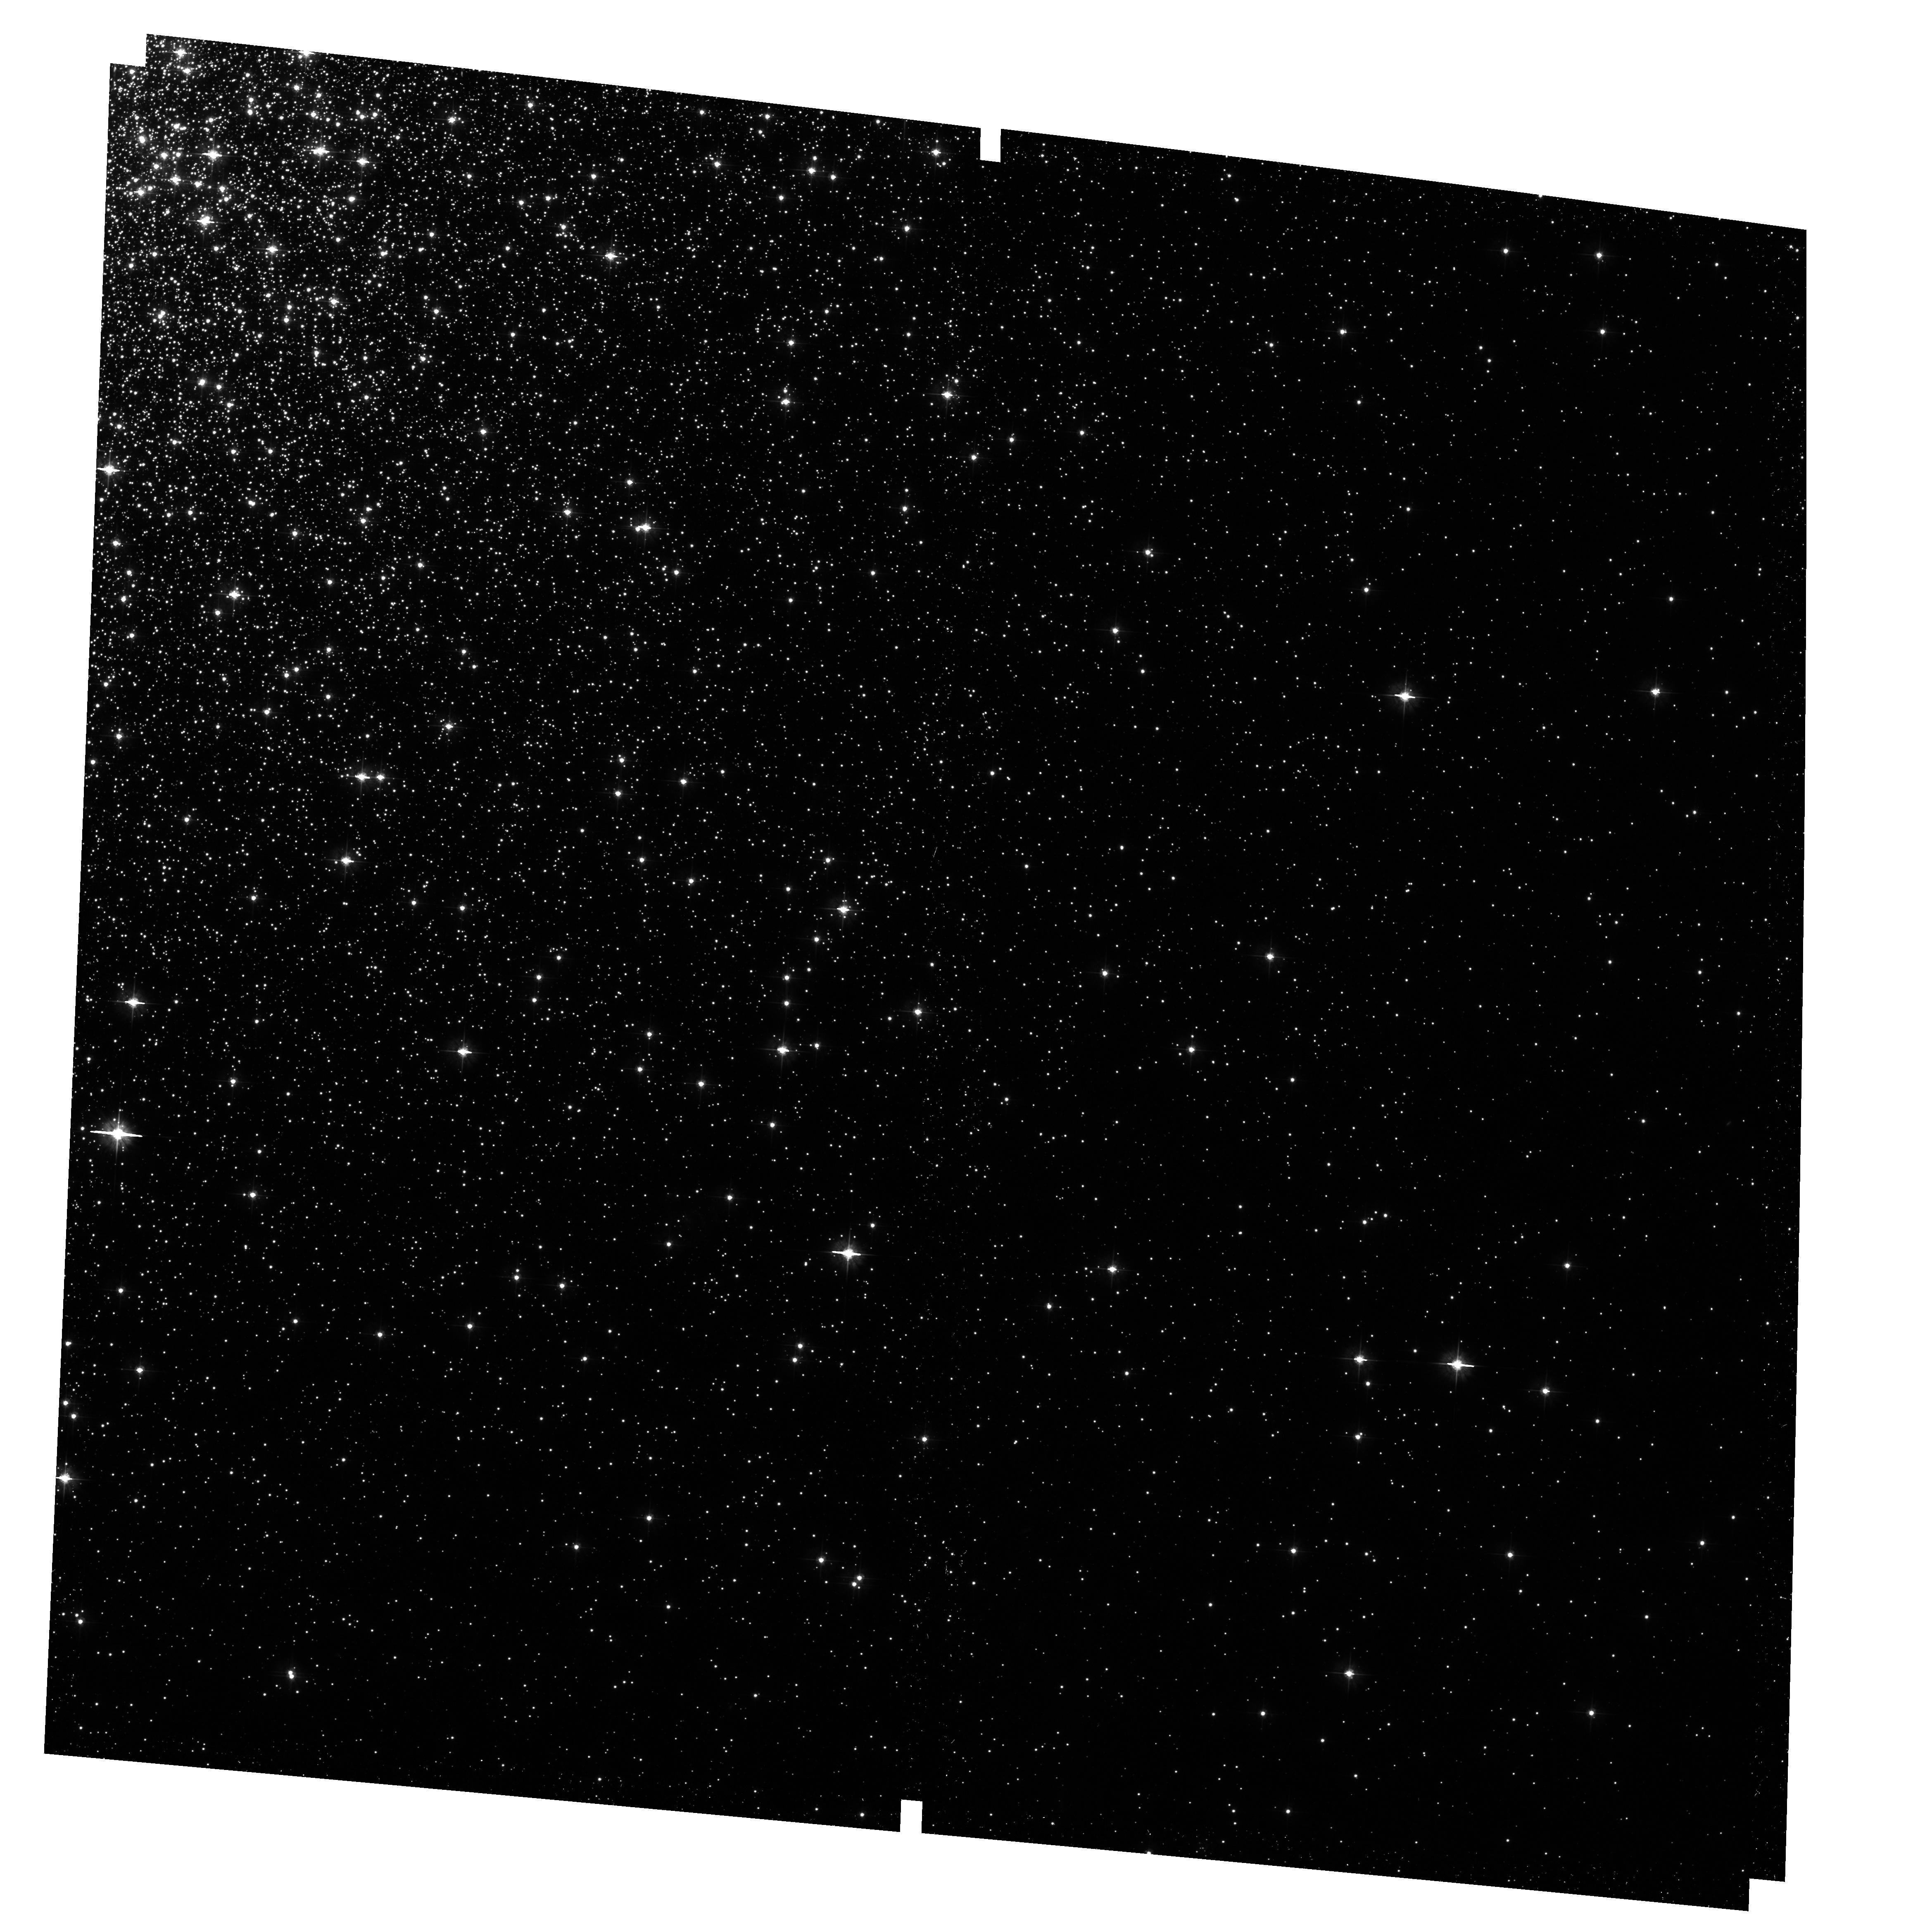
Target: NGC-2808-GO9899. Instrument: ACS/WFC. Filter: F475W. Exposure: 12 min. Observation ID: hst_10922_11_acs_wfc_f475w_j9oy11

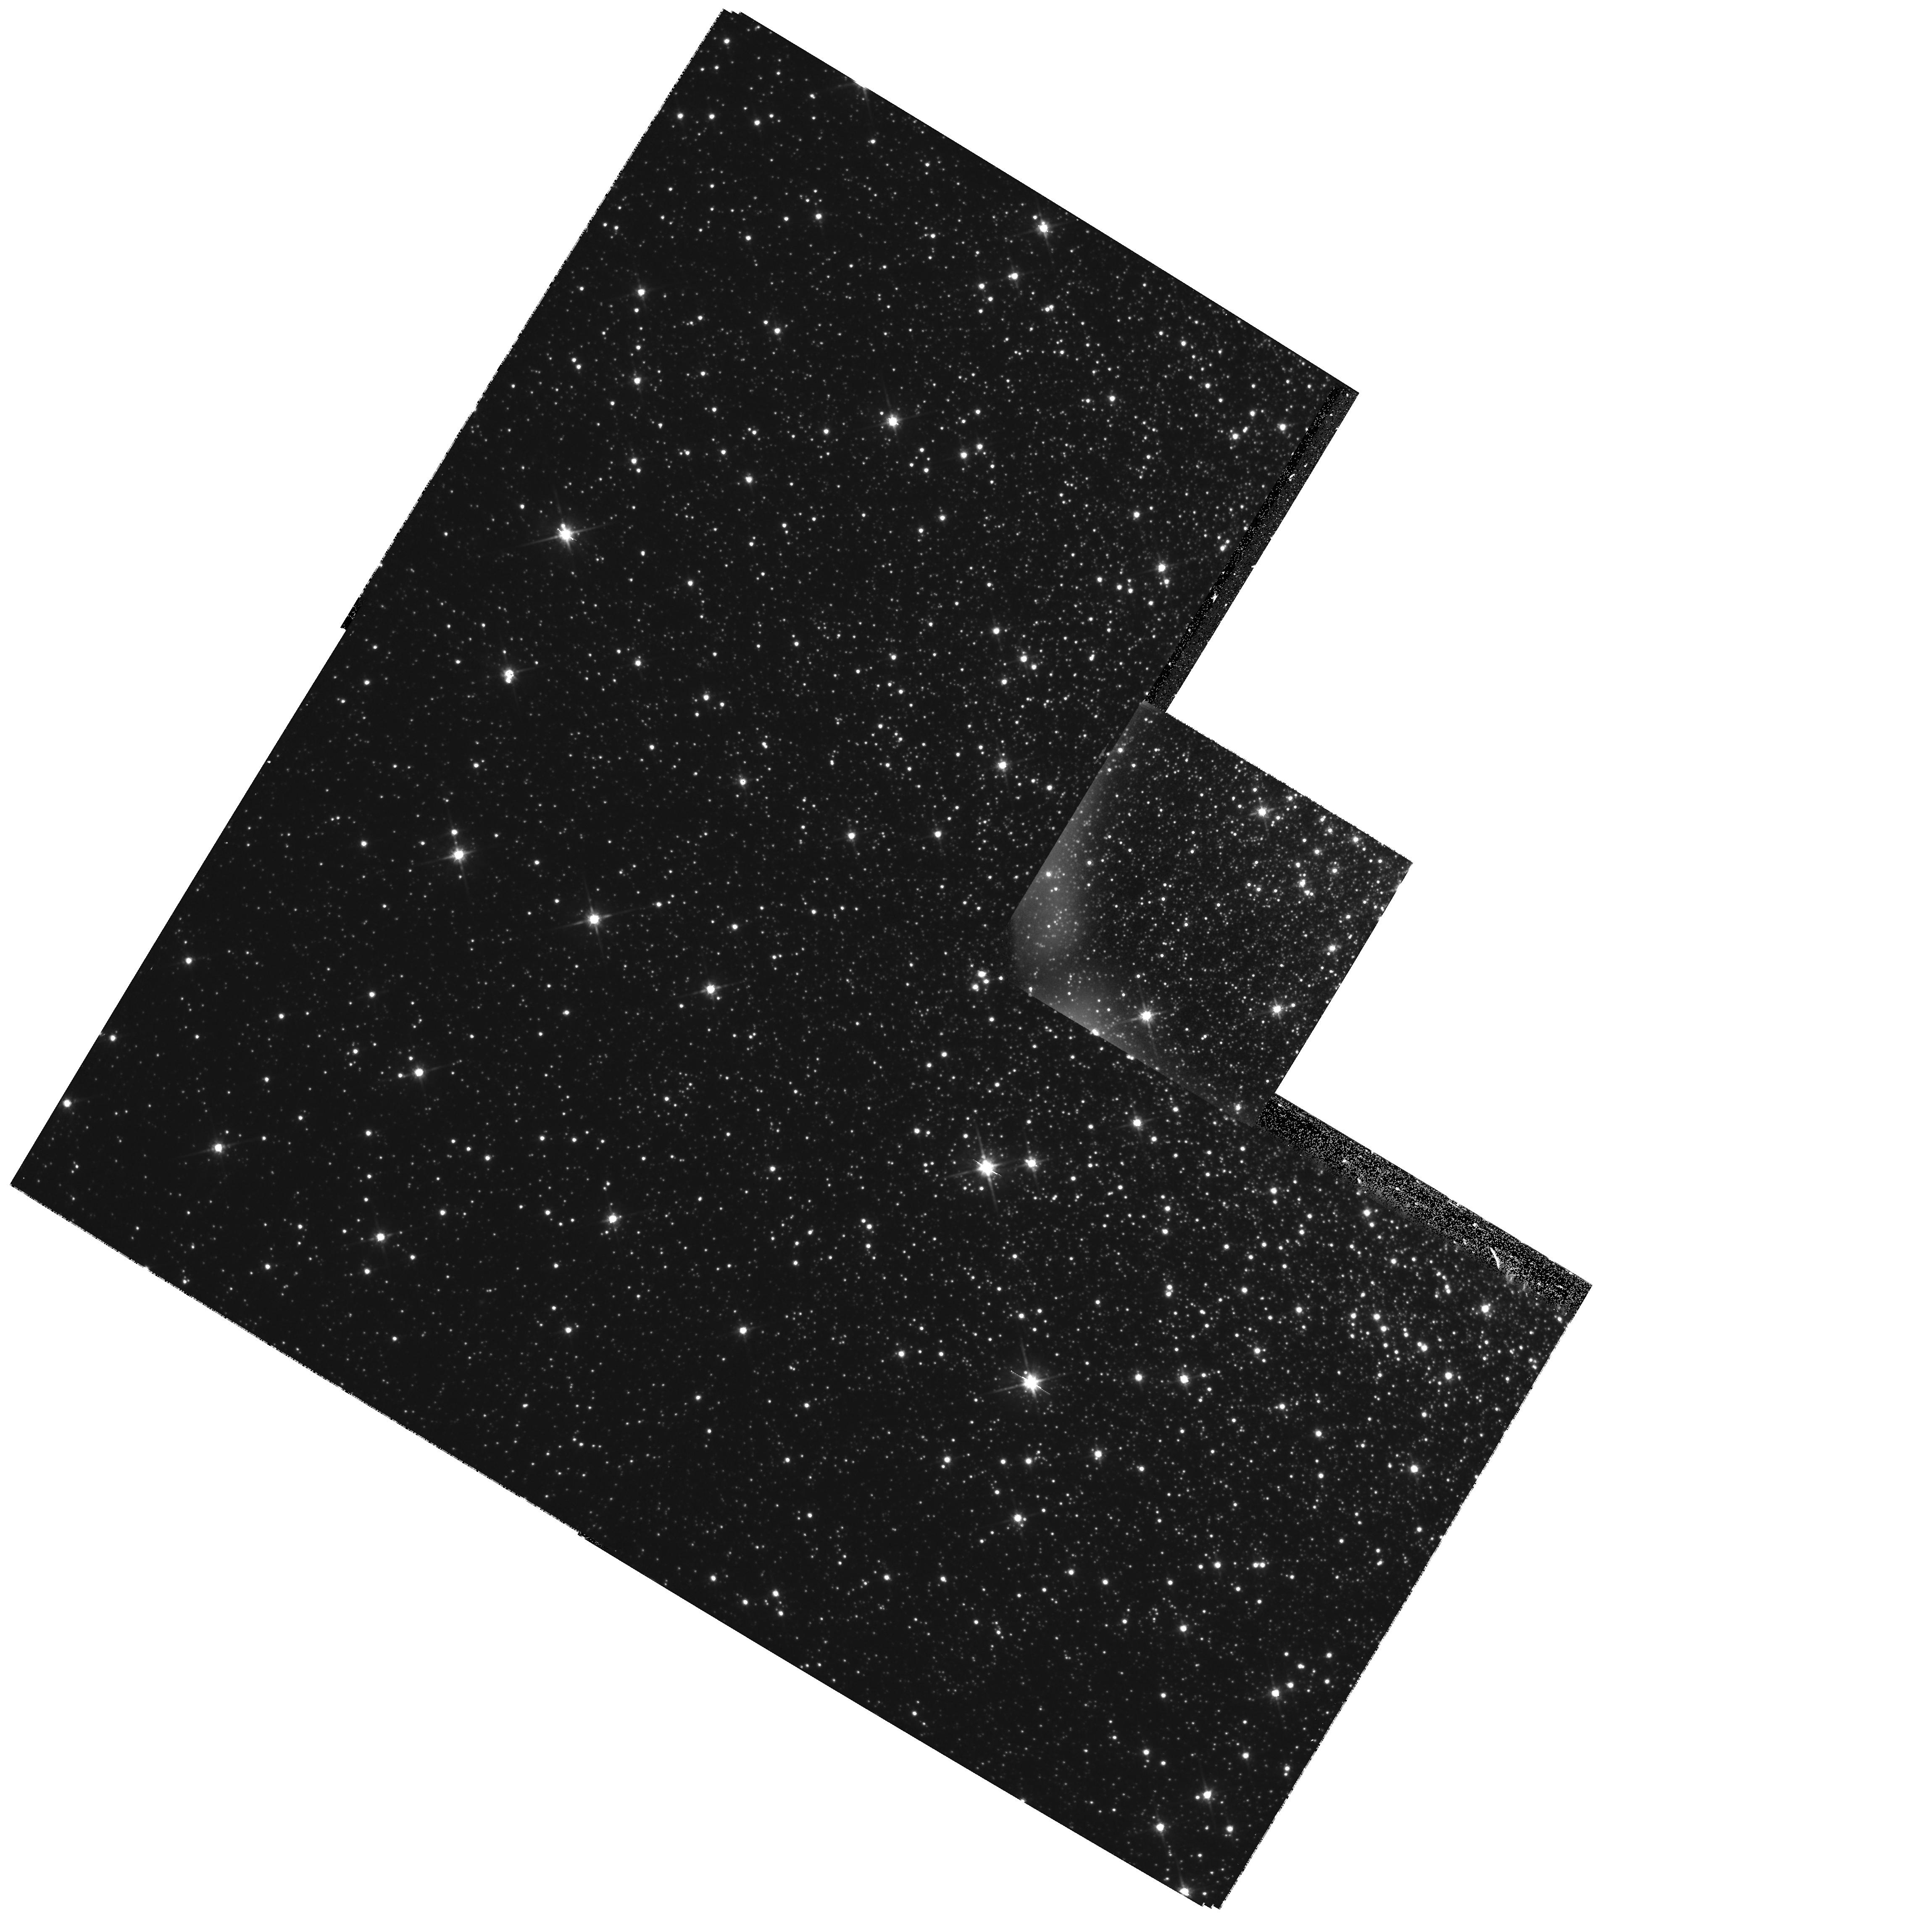
Target: MESSIER-054-WFPC2. Instrument: WFPC2/PC. Filter: F814W. Exposure: 25 min. Observation ID: hst_10922_15_wfpc2_pc_f814w_u9oy15

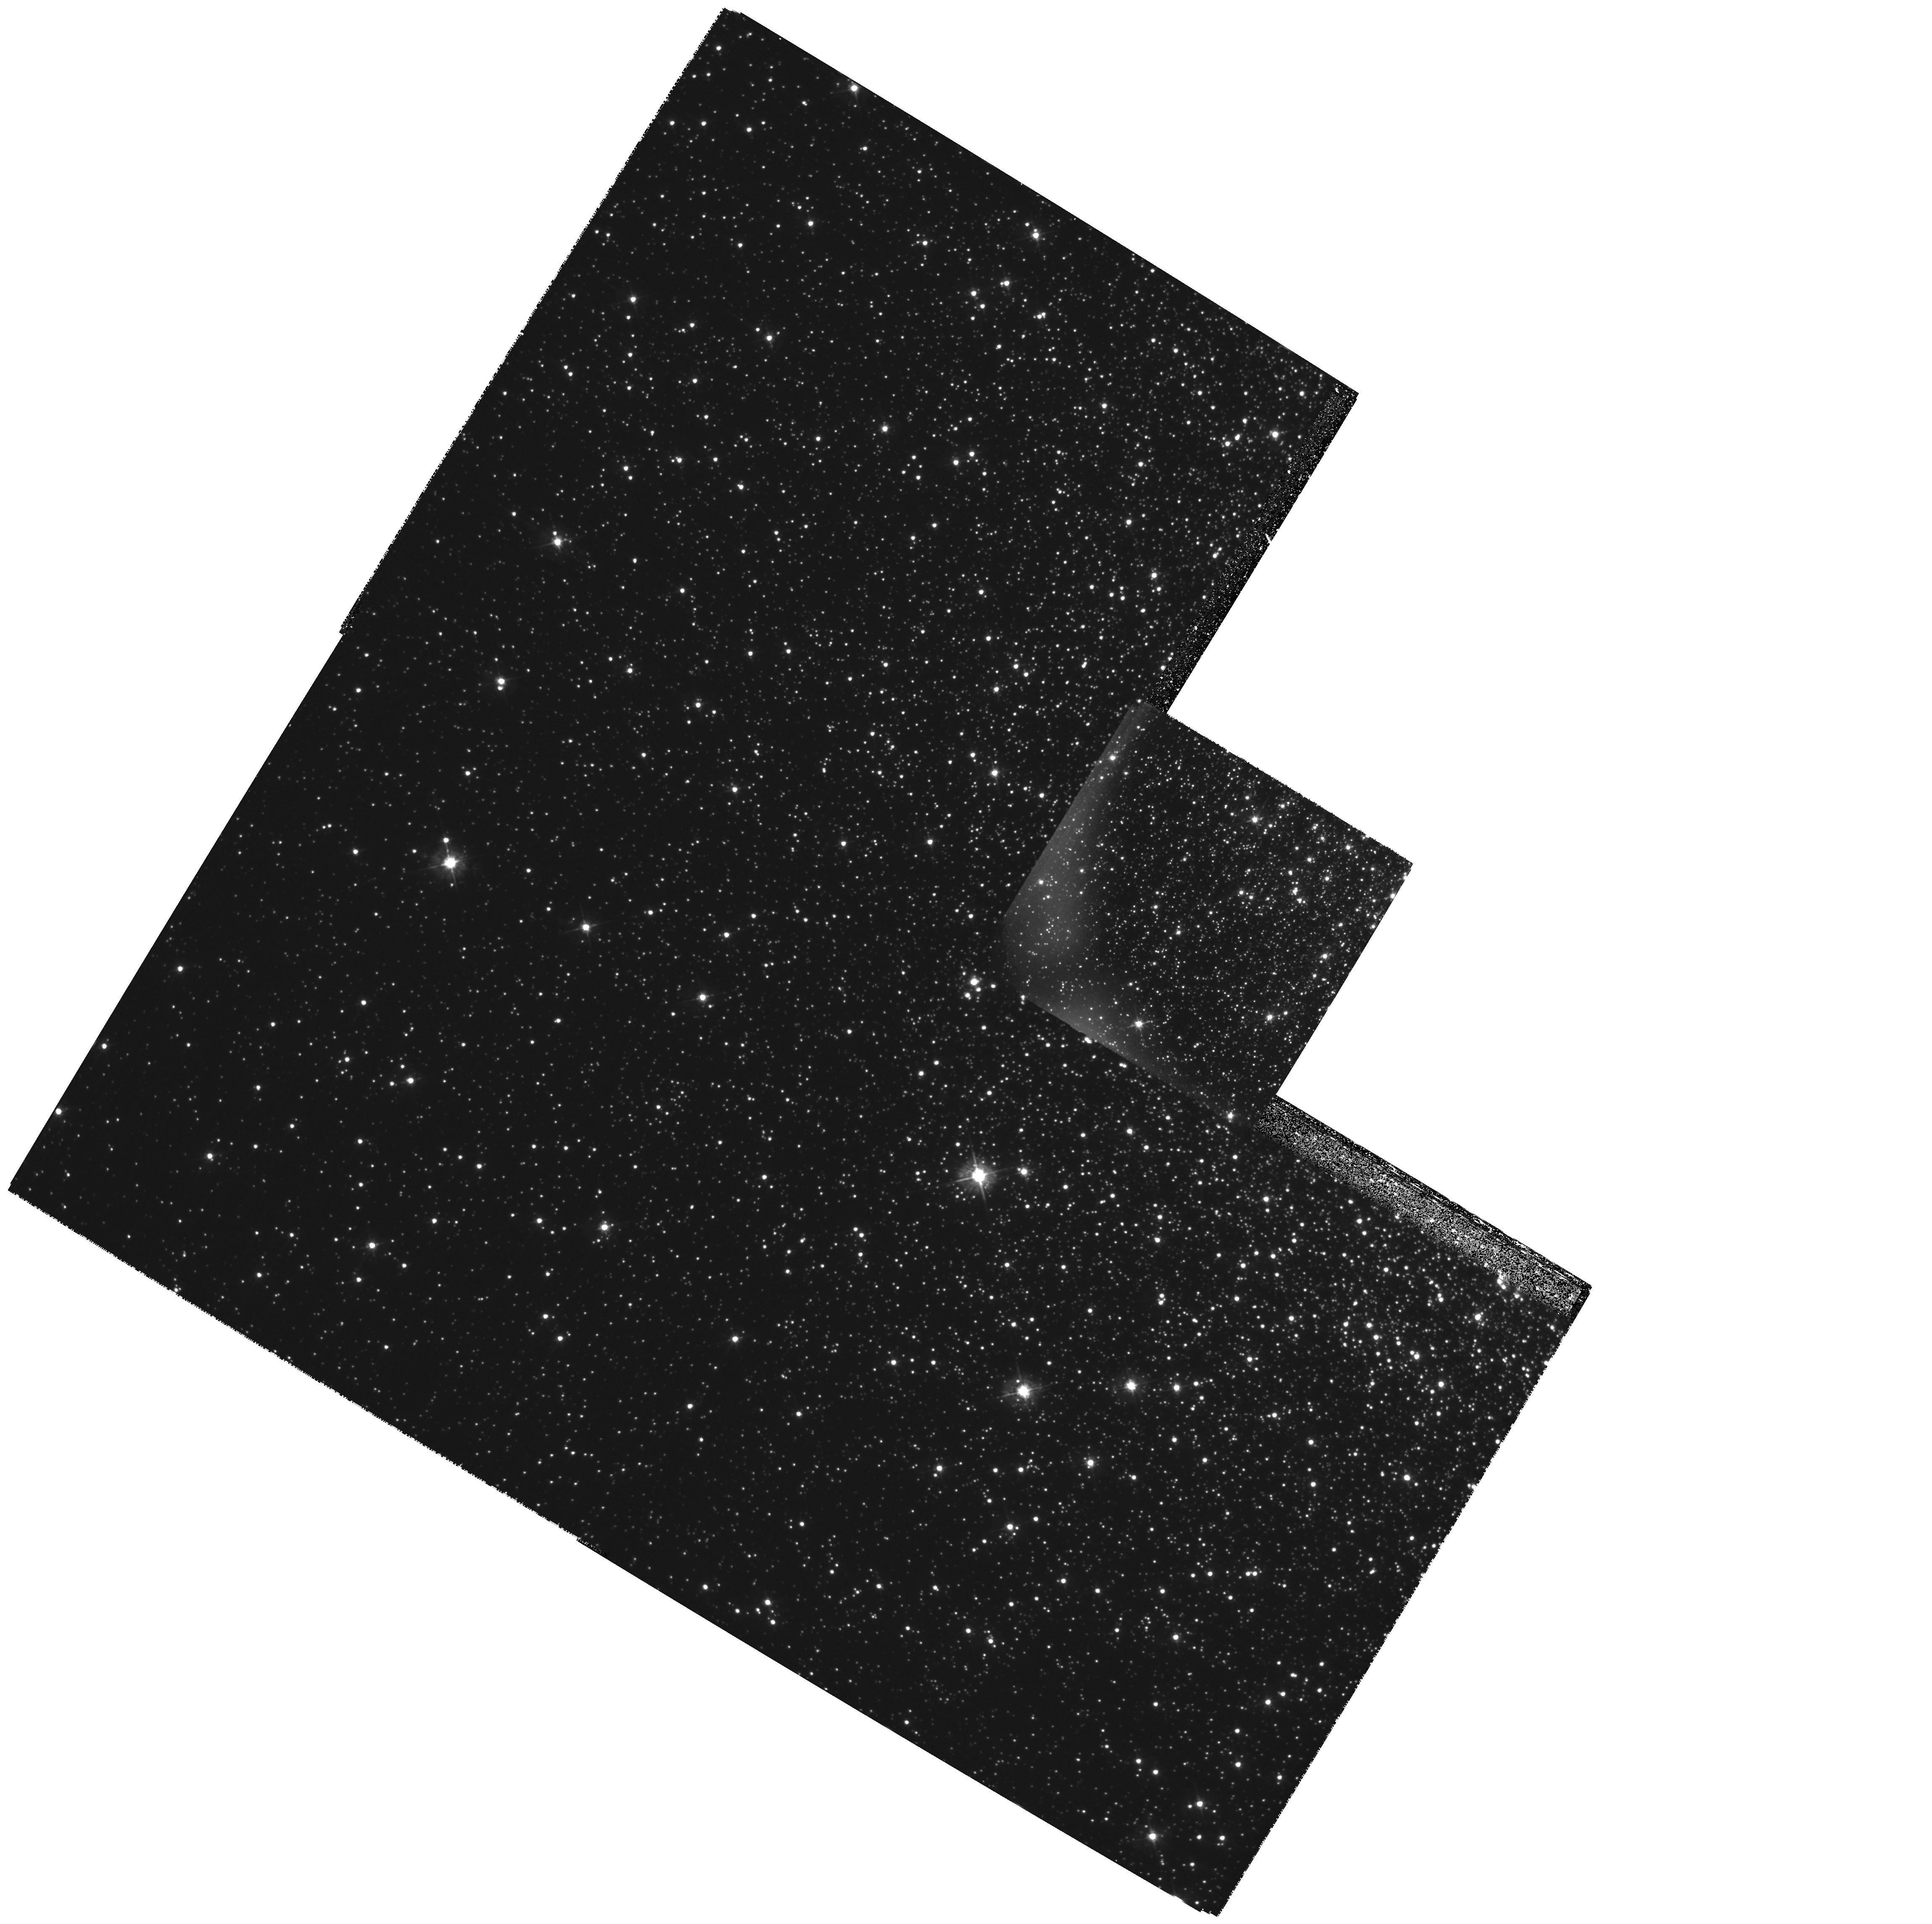
Target: MESSIER-054-WFPC2. Instrument: WFPC2/PC. Filter: F450W. Exposure: 1.2 h. Observation ID: hst_10922_14_wfpc2_pc_f450w_u9oy14

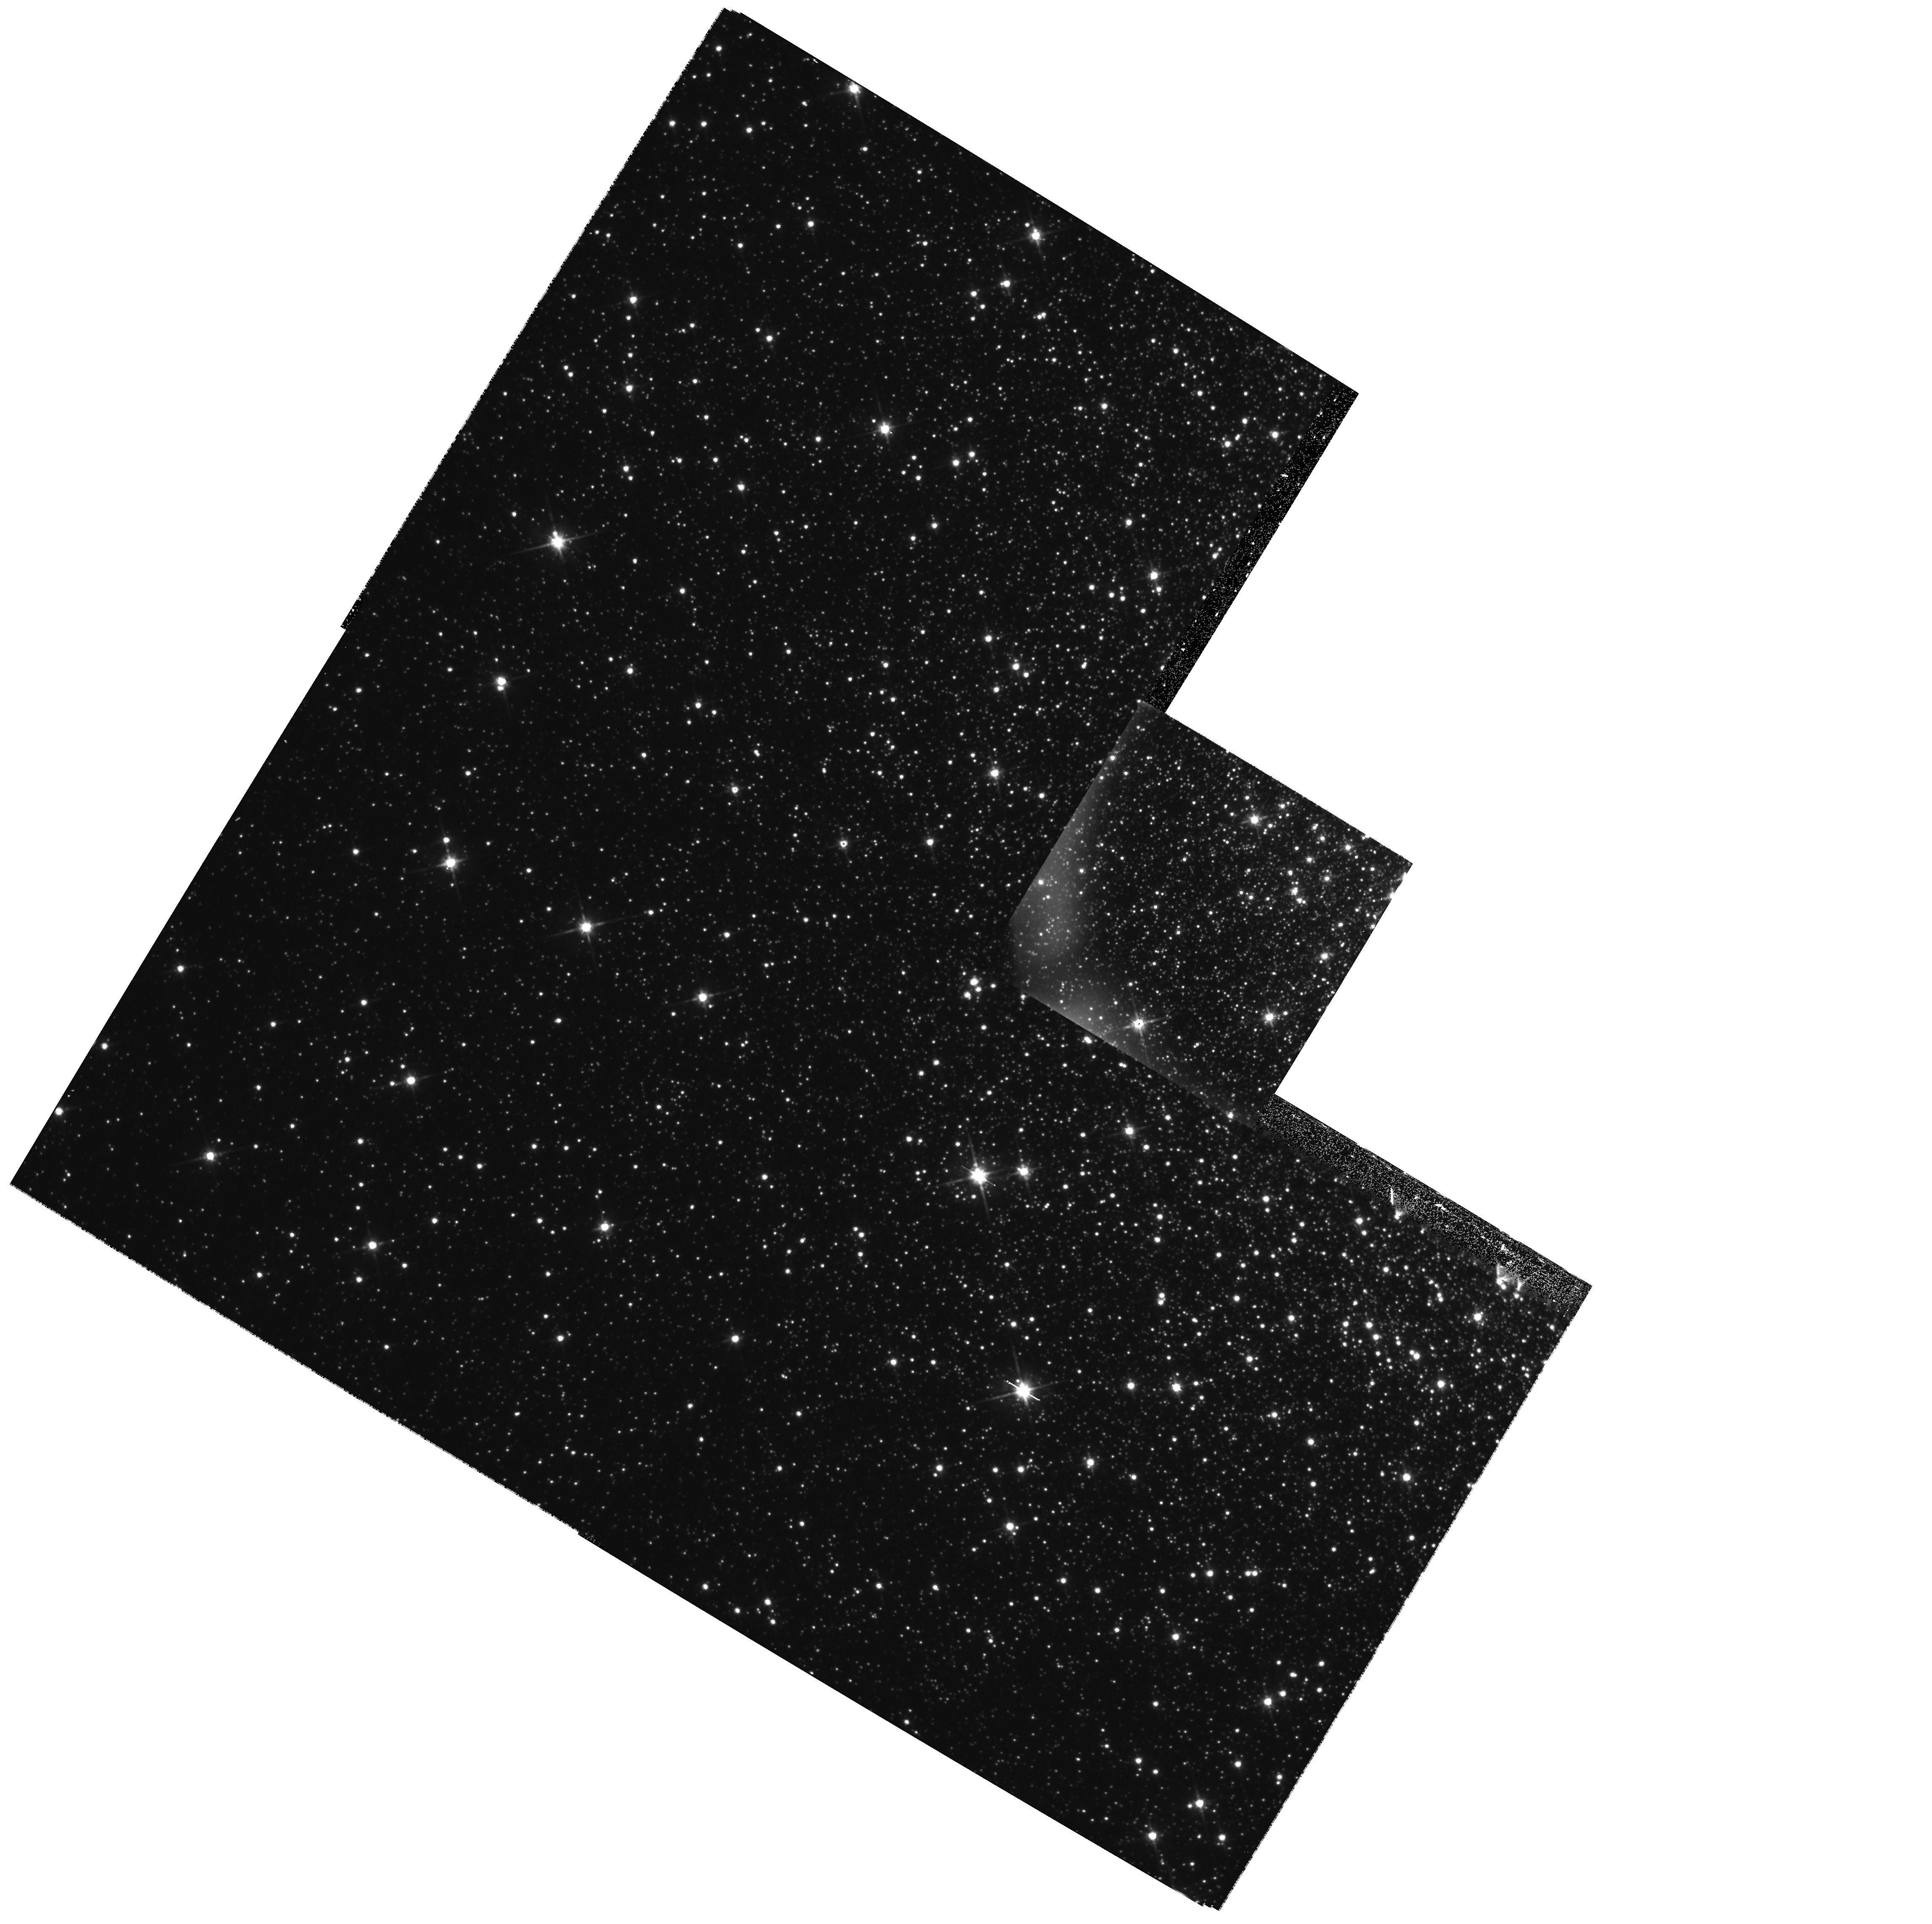
Target: MESSIER-054-WFPC2. Instrument: WFPC2/PC. Filter: F814W. Exposure: 25 min. Observation ID: hst_10922_14_wfpc2_pc_f814w_u9oy14

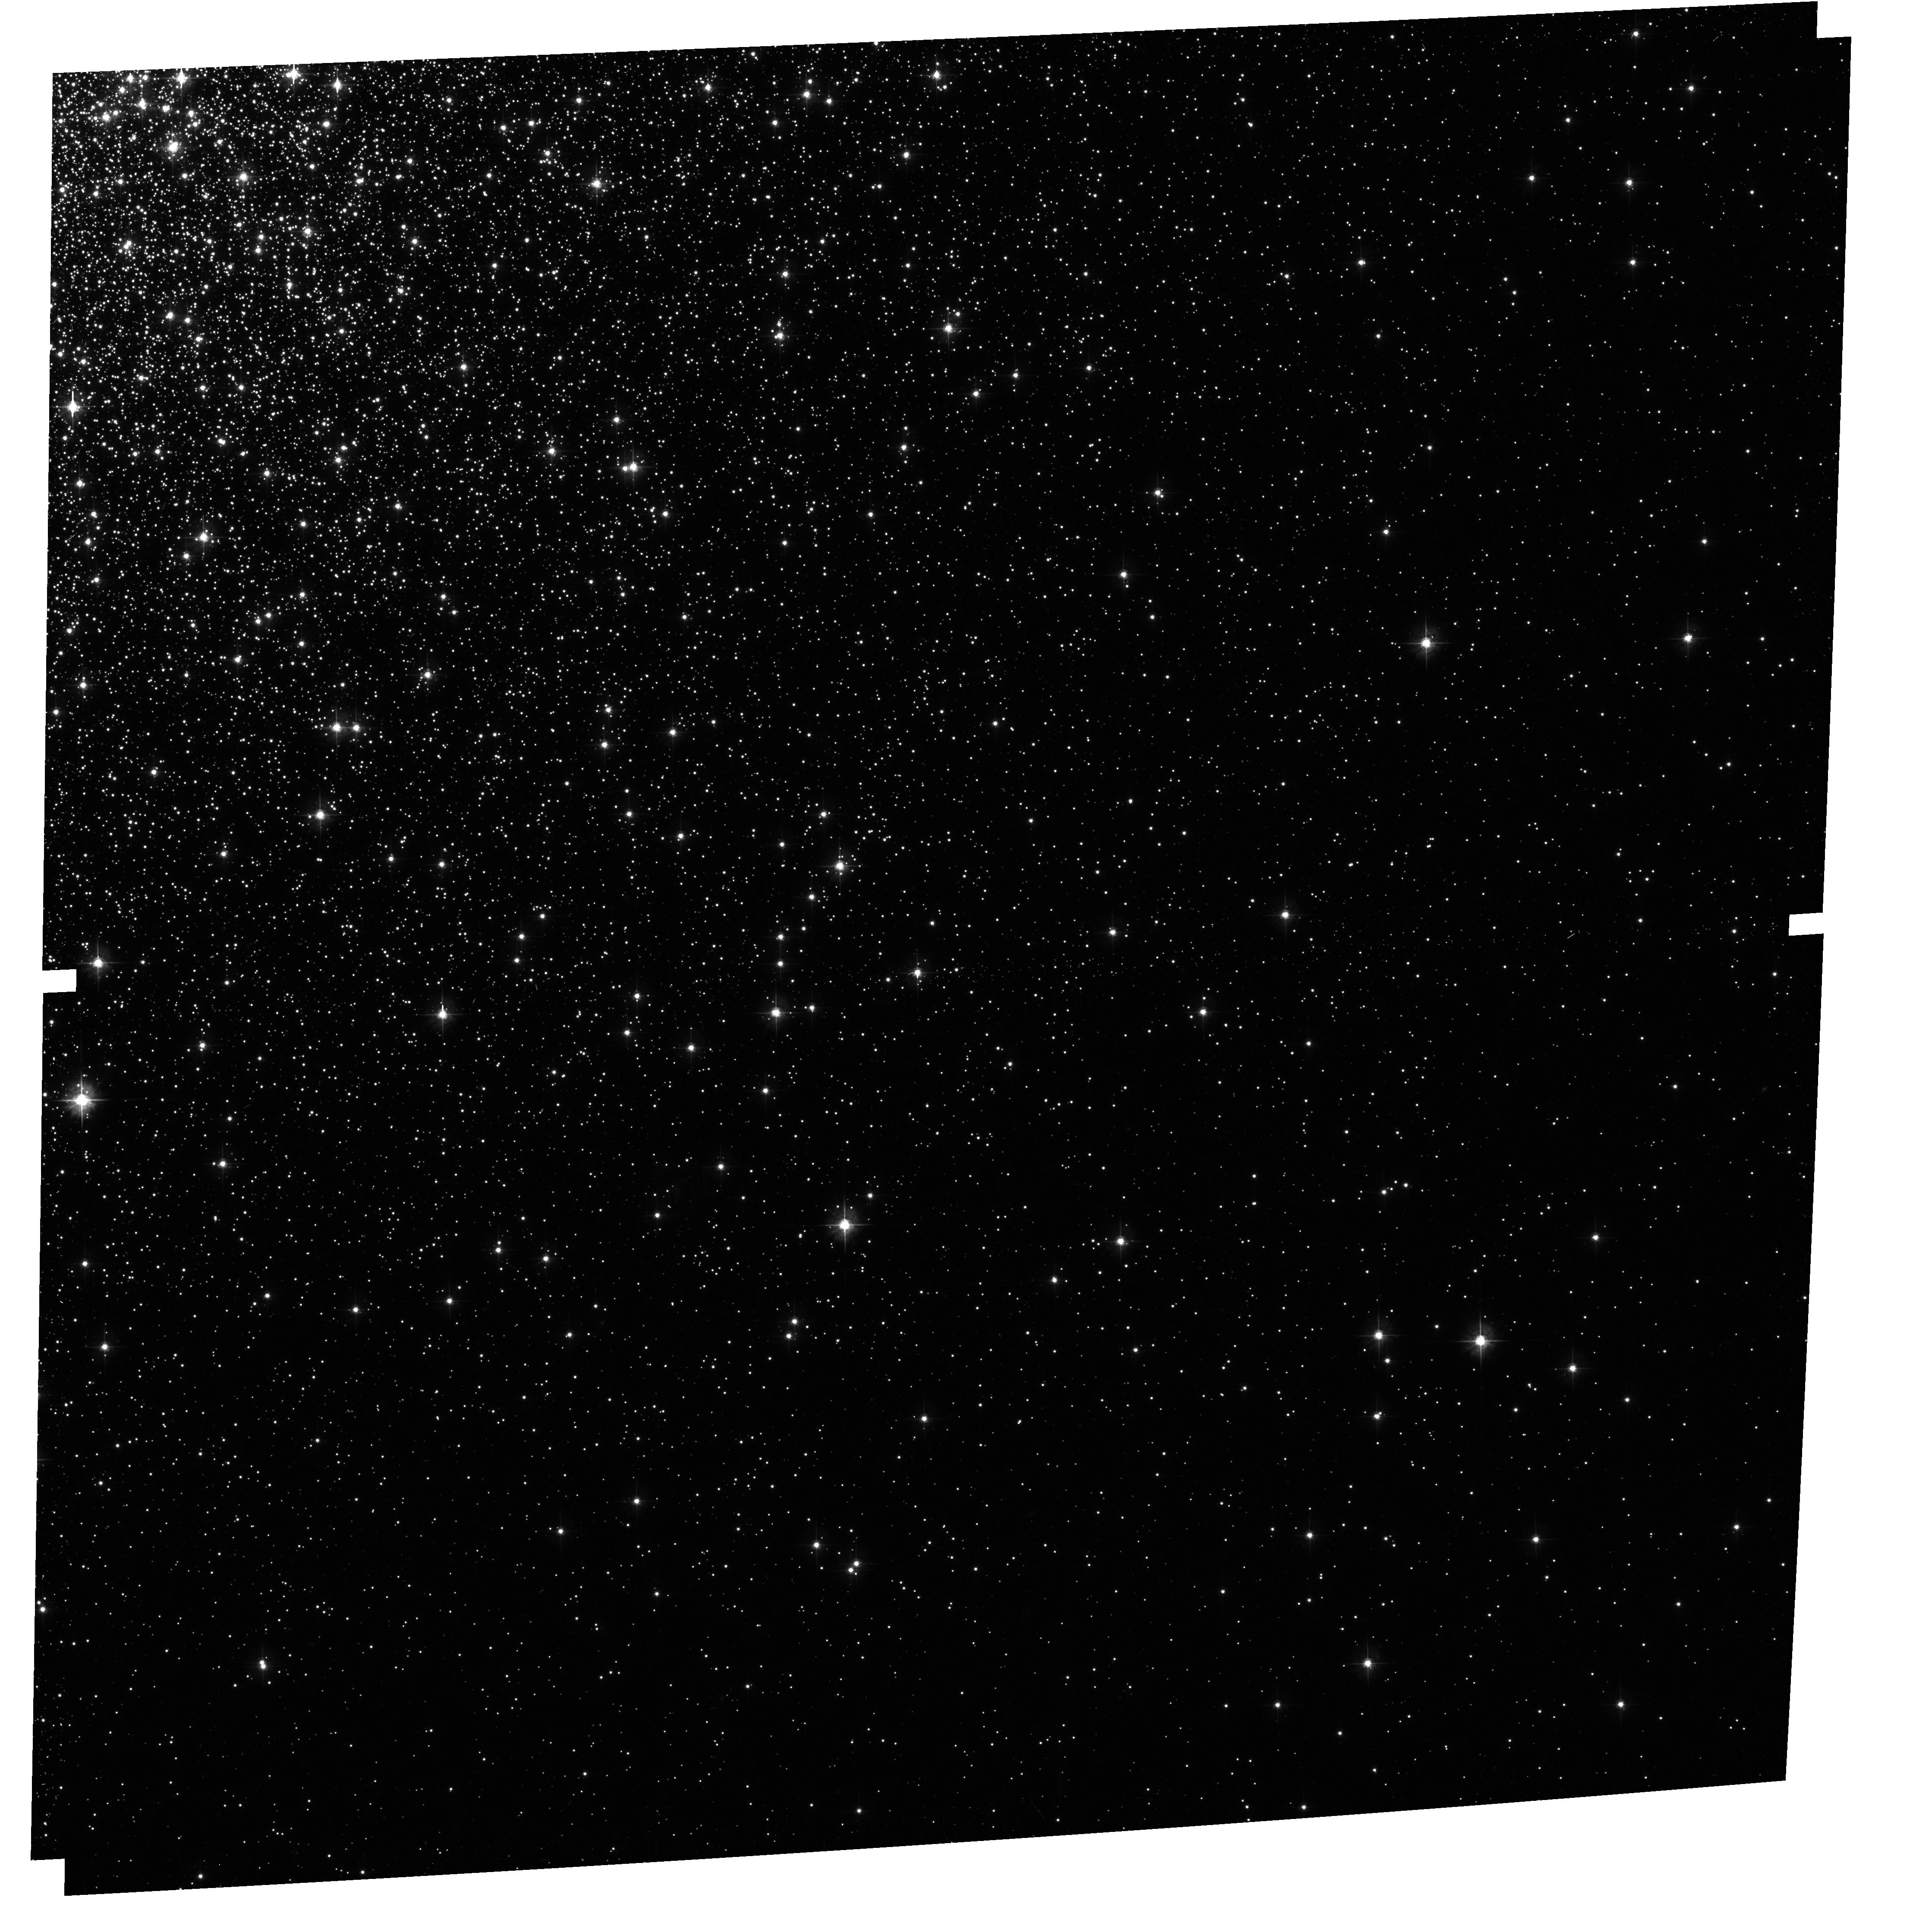
Target: NGC-2808-GO9899. Instrument: ACS/WFC. Filter: F475W. Exposure: 12 min. Observation ID: hst_10922_12_acs_wfc_f475w_j9oy12

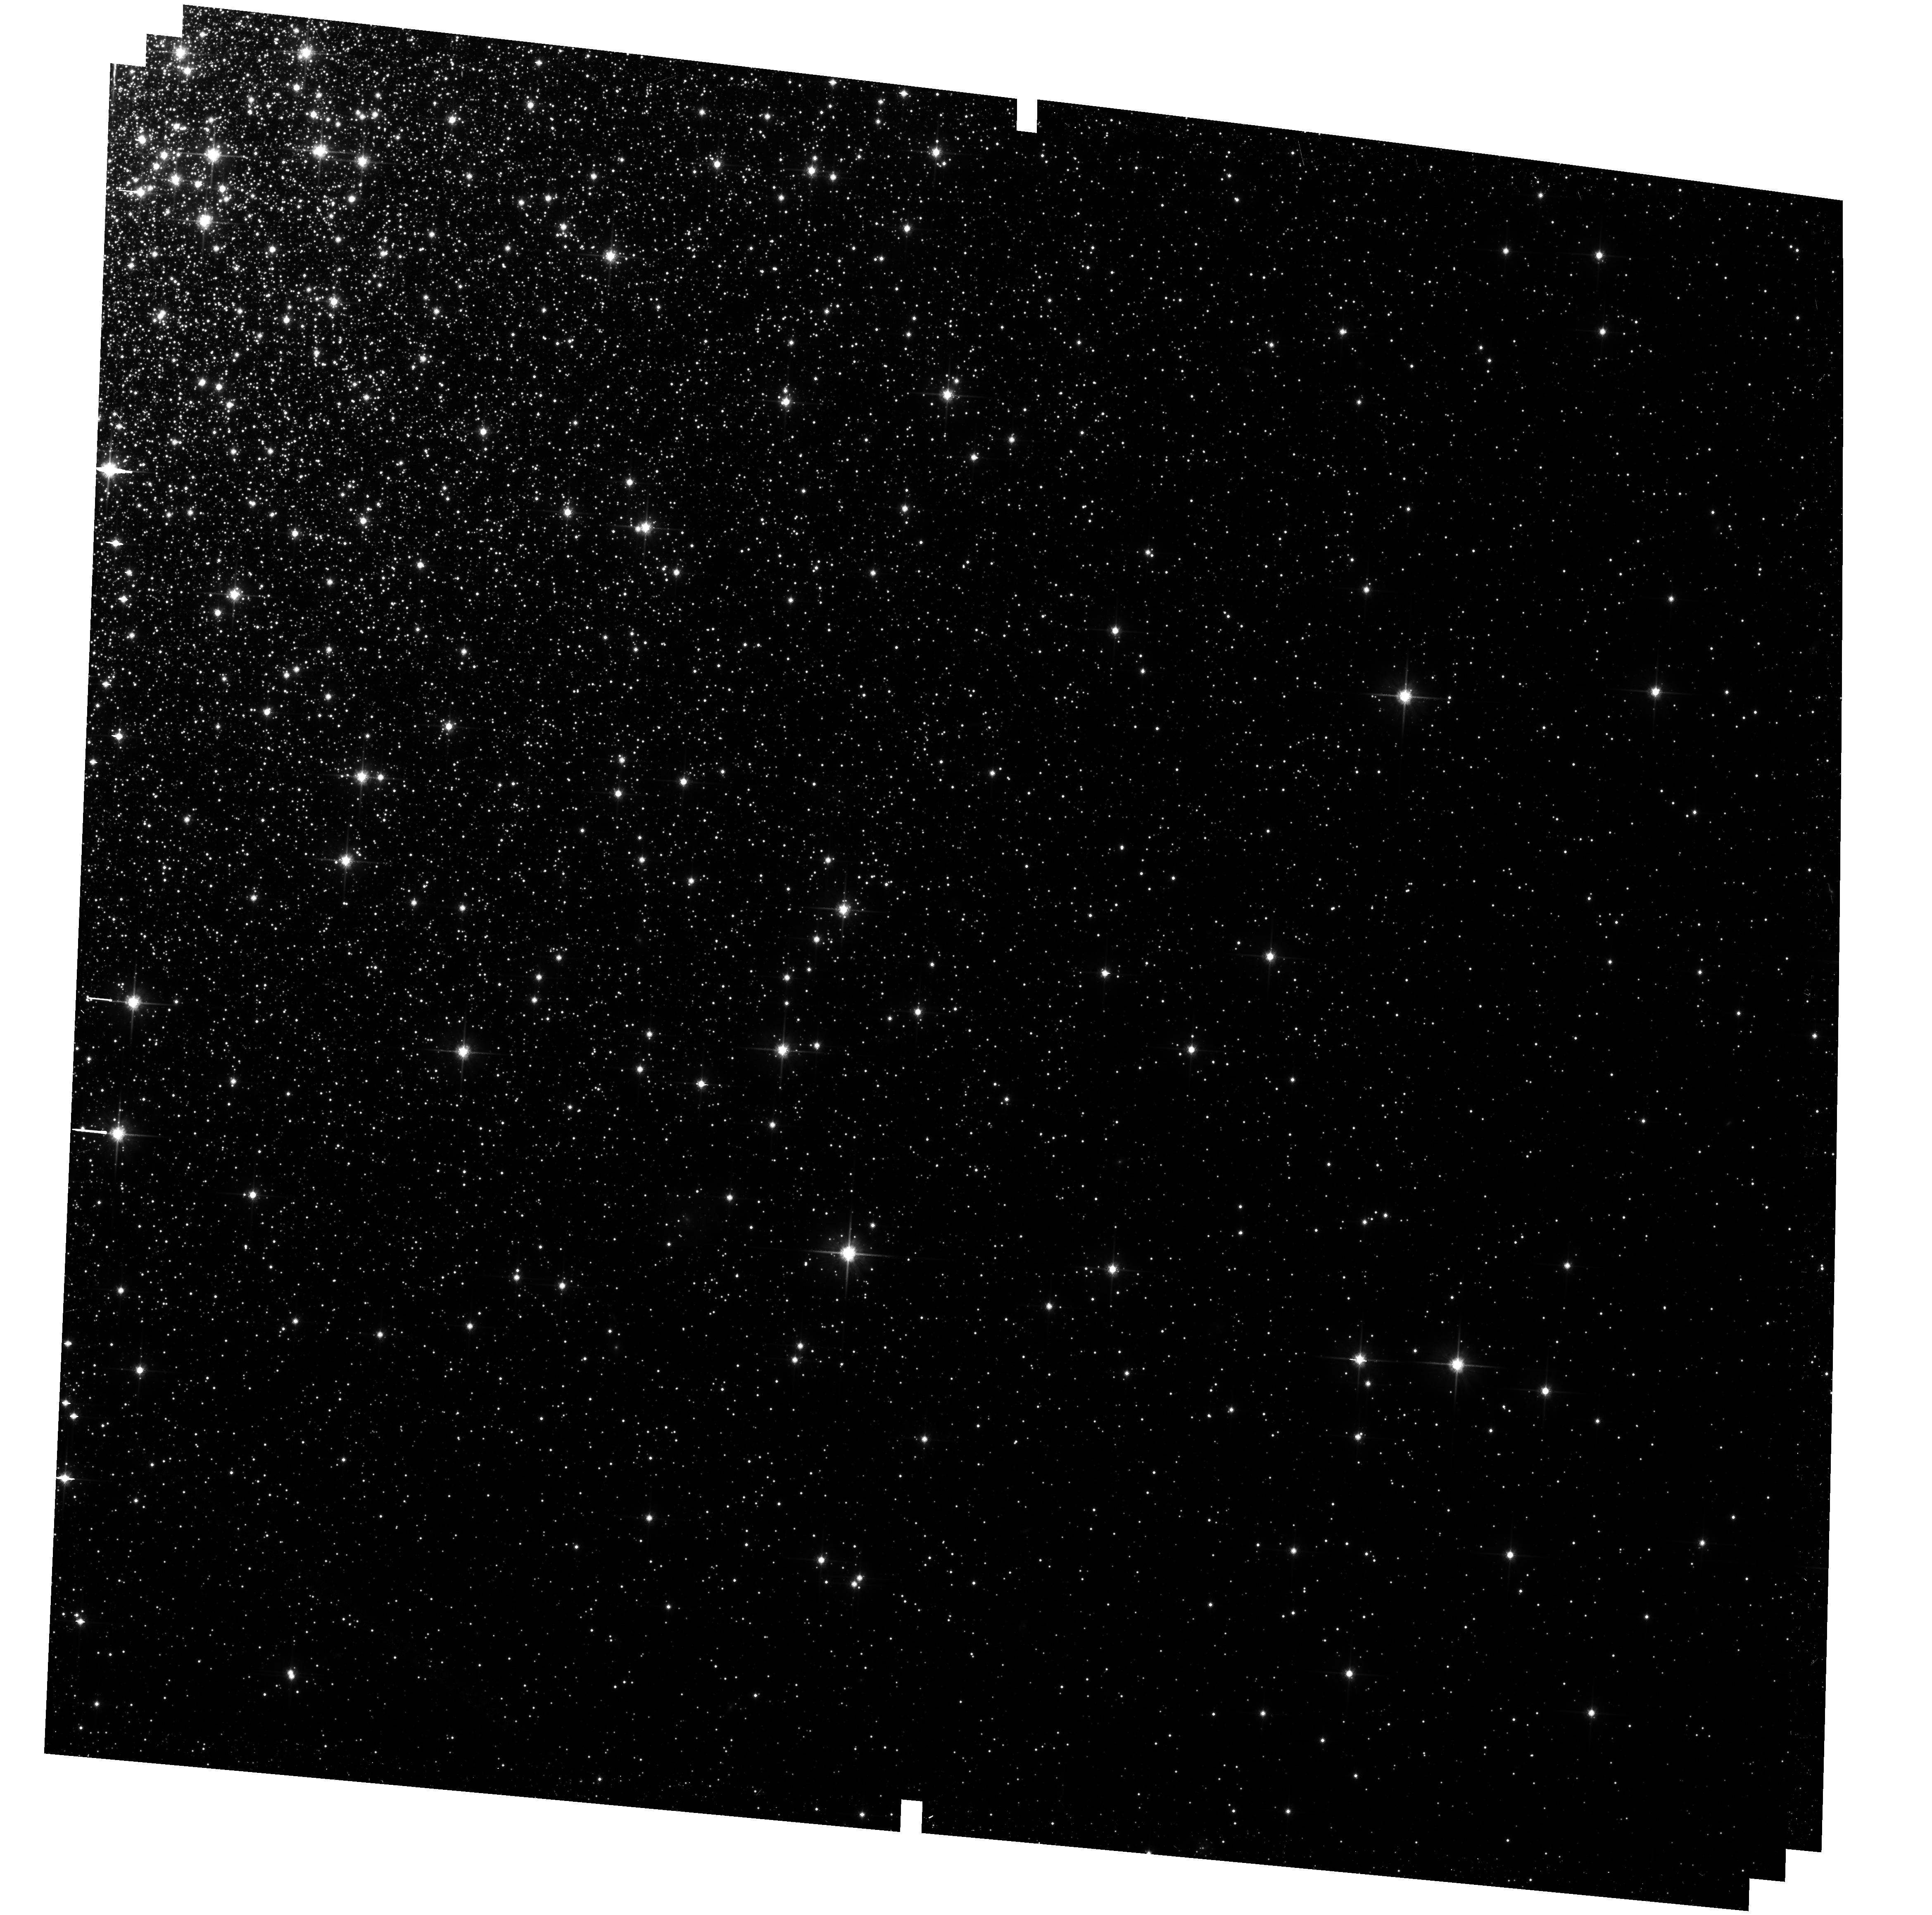
Target: NGC-2808-GO9899. Instrument: ACS/WFC. Filter: F814W. Exposure: 18 min. Observation ID: hst_10922_11_acs_wfc_f814w_j9oy11

Searching for Signs of a Double Generation of Stars in Galactic Globular Clusters (PI: Piotto, Giampaolo)

This proposal has been stimulated by new findings of ours that may have a strong impact on the interpretation of globular cluster (GC) stellar populations. In 2004, based on HST data, we have found that the main sequence of the Galactic globular cluster Omega Centauri is split into two sequences; spectroscopic analysis has shown that the only isochrones which are able to fit the combination of color and metallicity of the bluest of the two sequences were younger and greatly enriched in helium. A number of observational facts, and theoretical evidence suggest that our results on Omega Centauri might represent an extreme case of a phenomenon which has also been at work in other GCs. We have selected the most promising GCs to find out whether this hypothesis is correct, and make a strong case for its likelihood and the value of pursuing it.